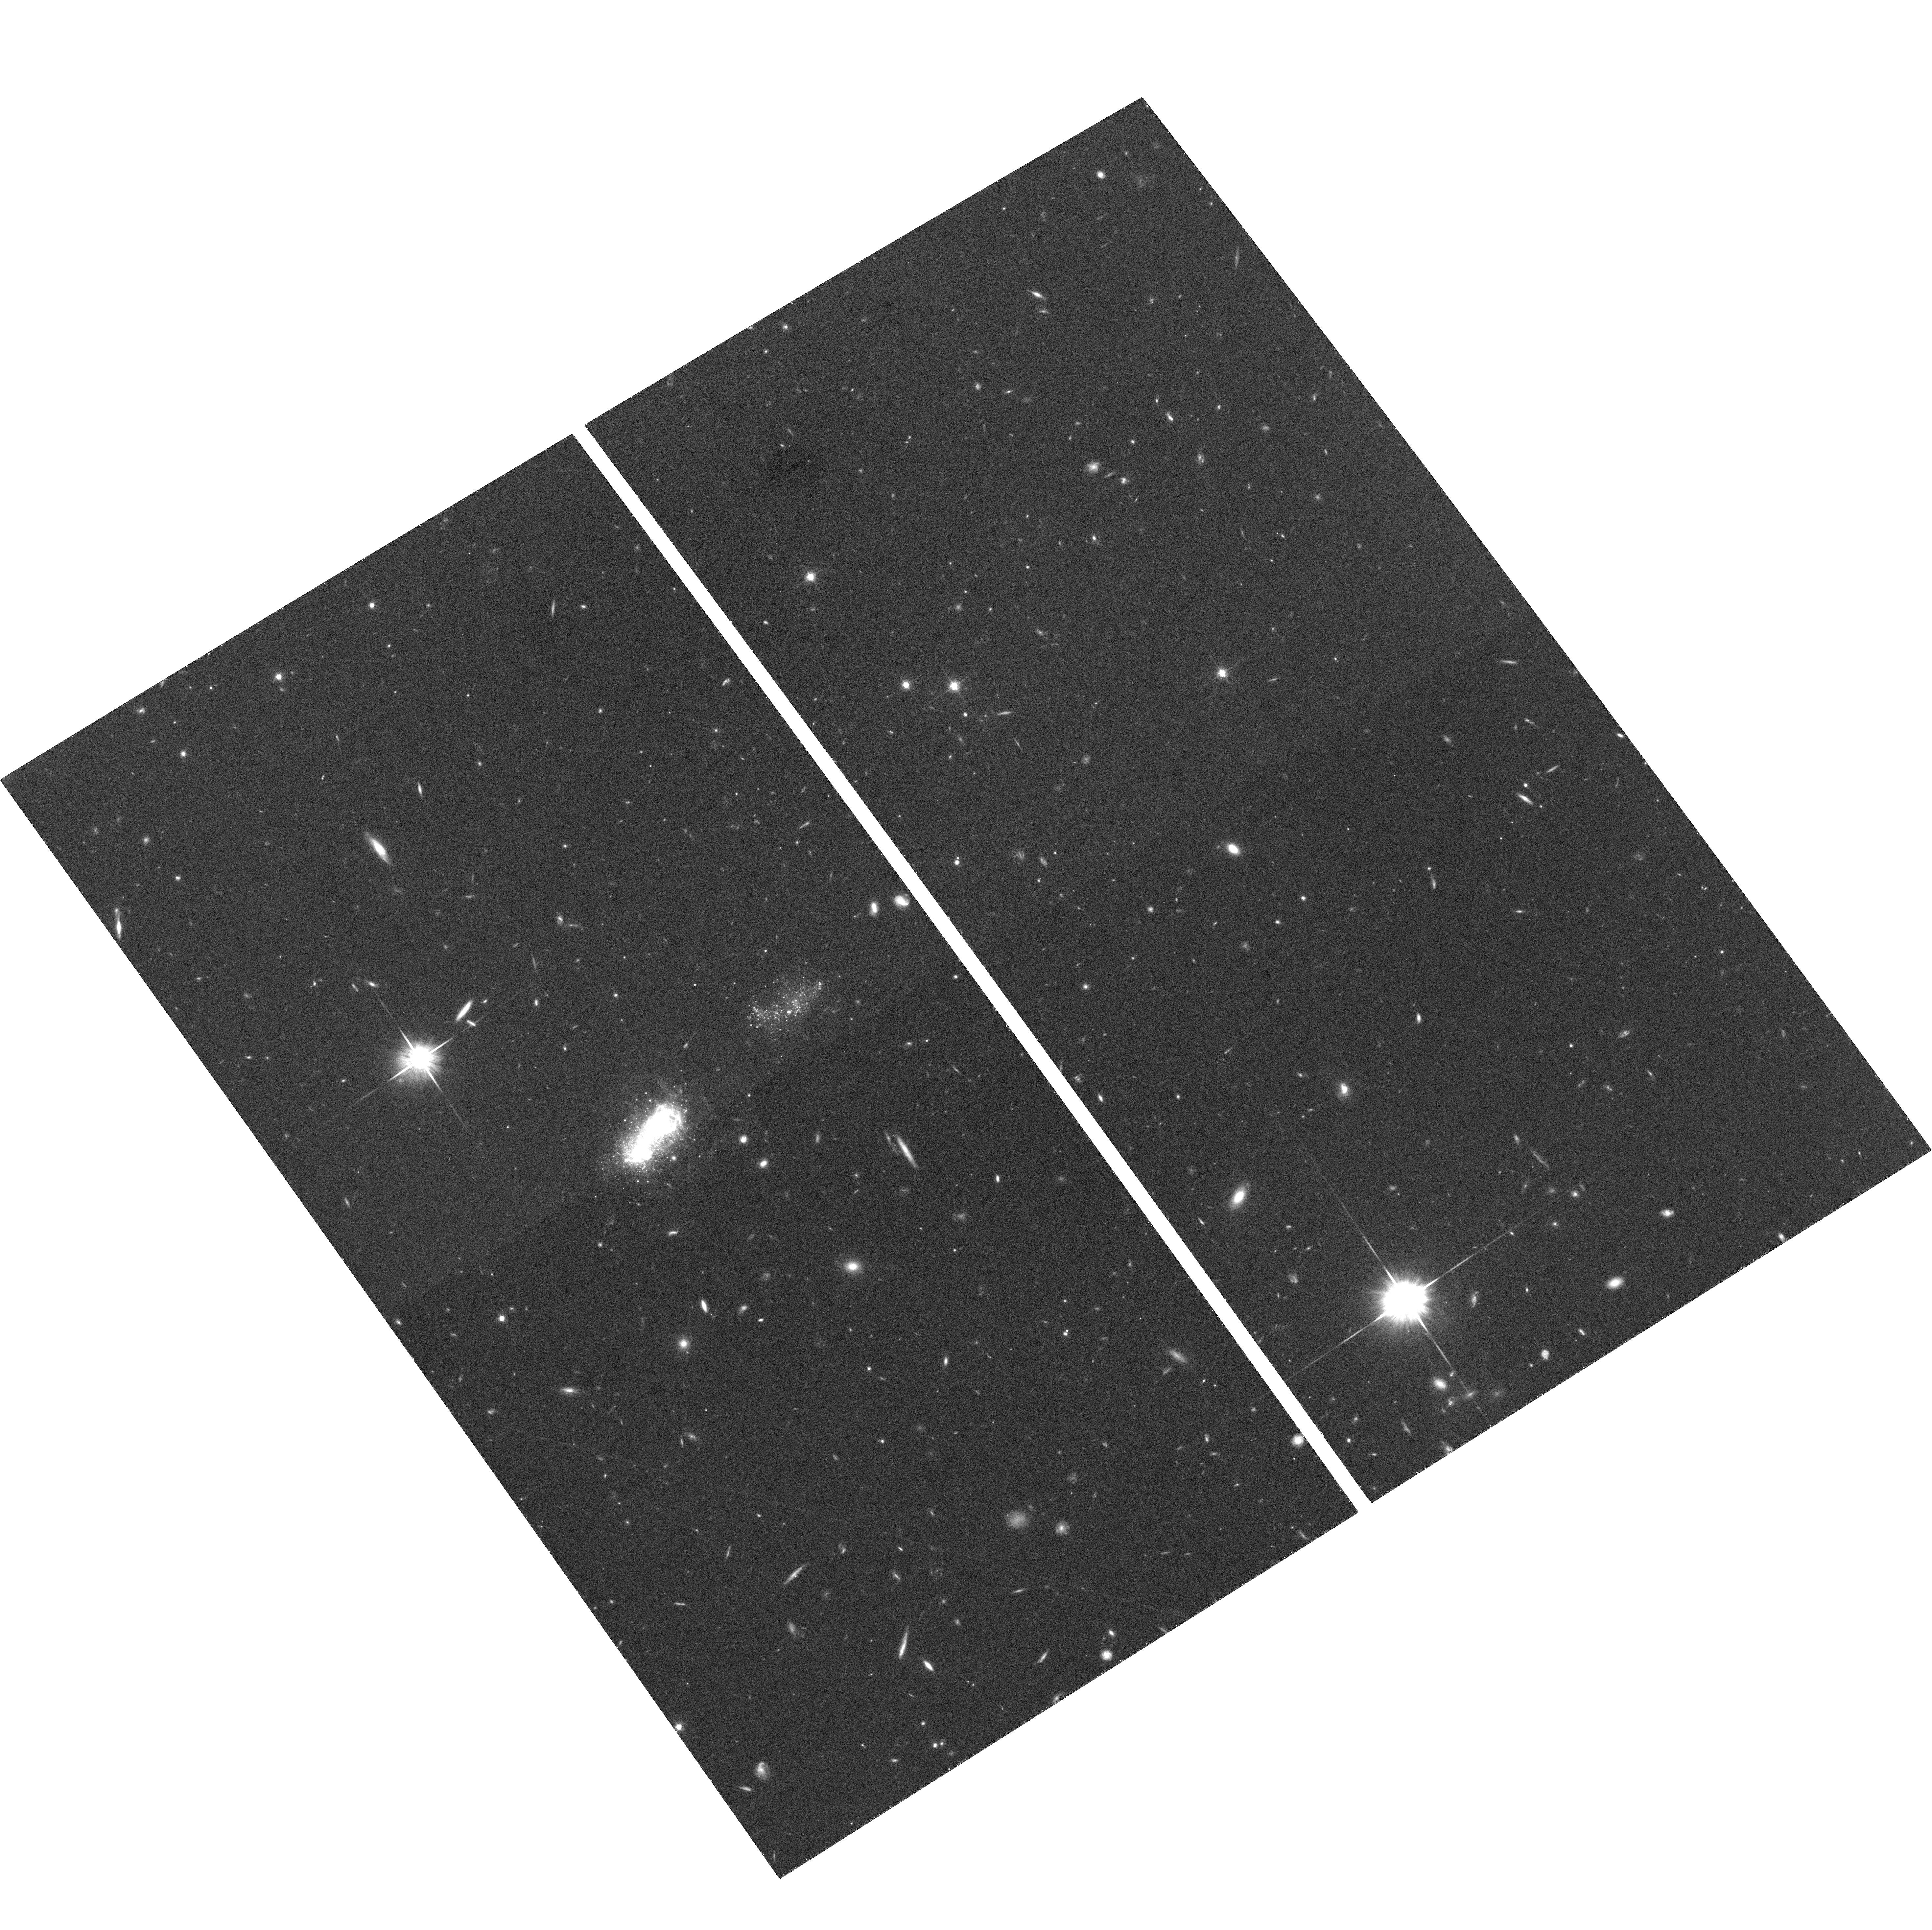
Target: IZW18
Instrument: ACS/WFC
Filter: F814W
Exposure: 37 min
Observation ID: hst_10586_04_acs_wfc_f814w_j9ej04

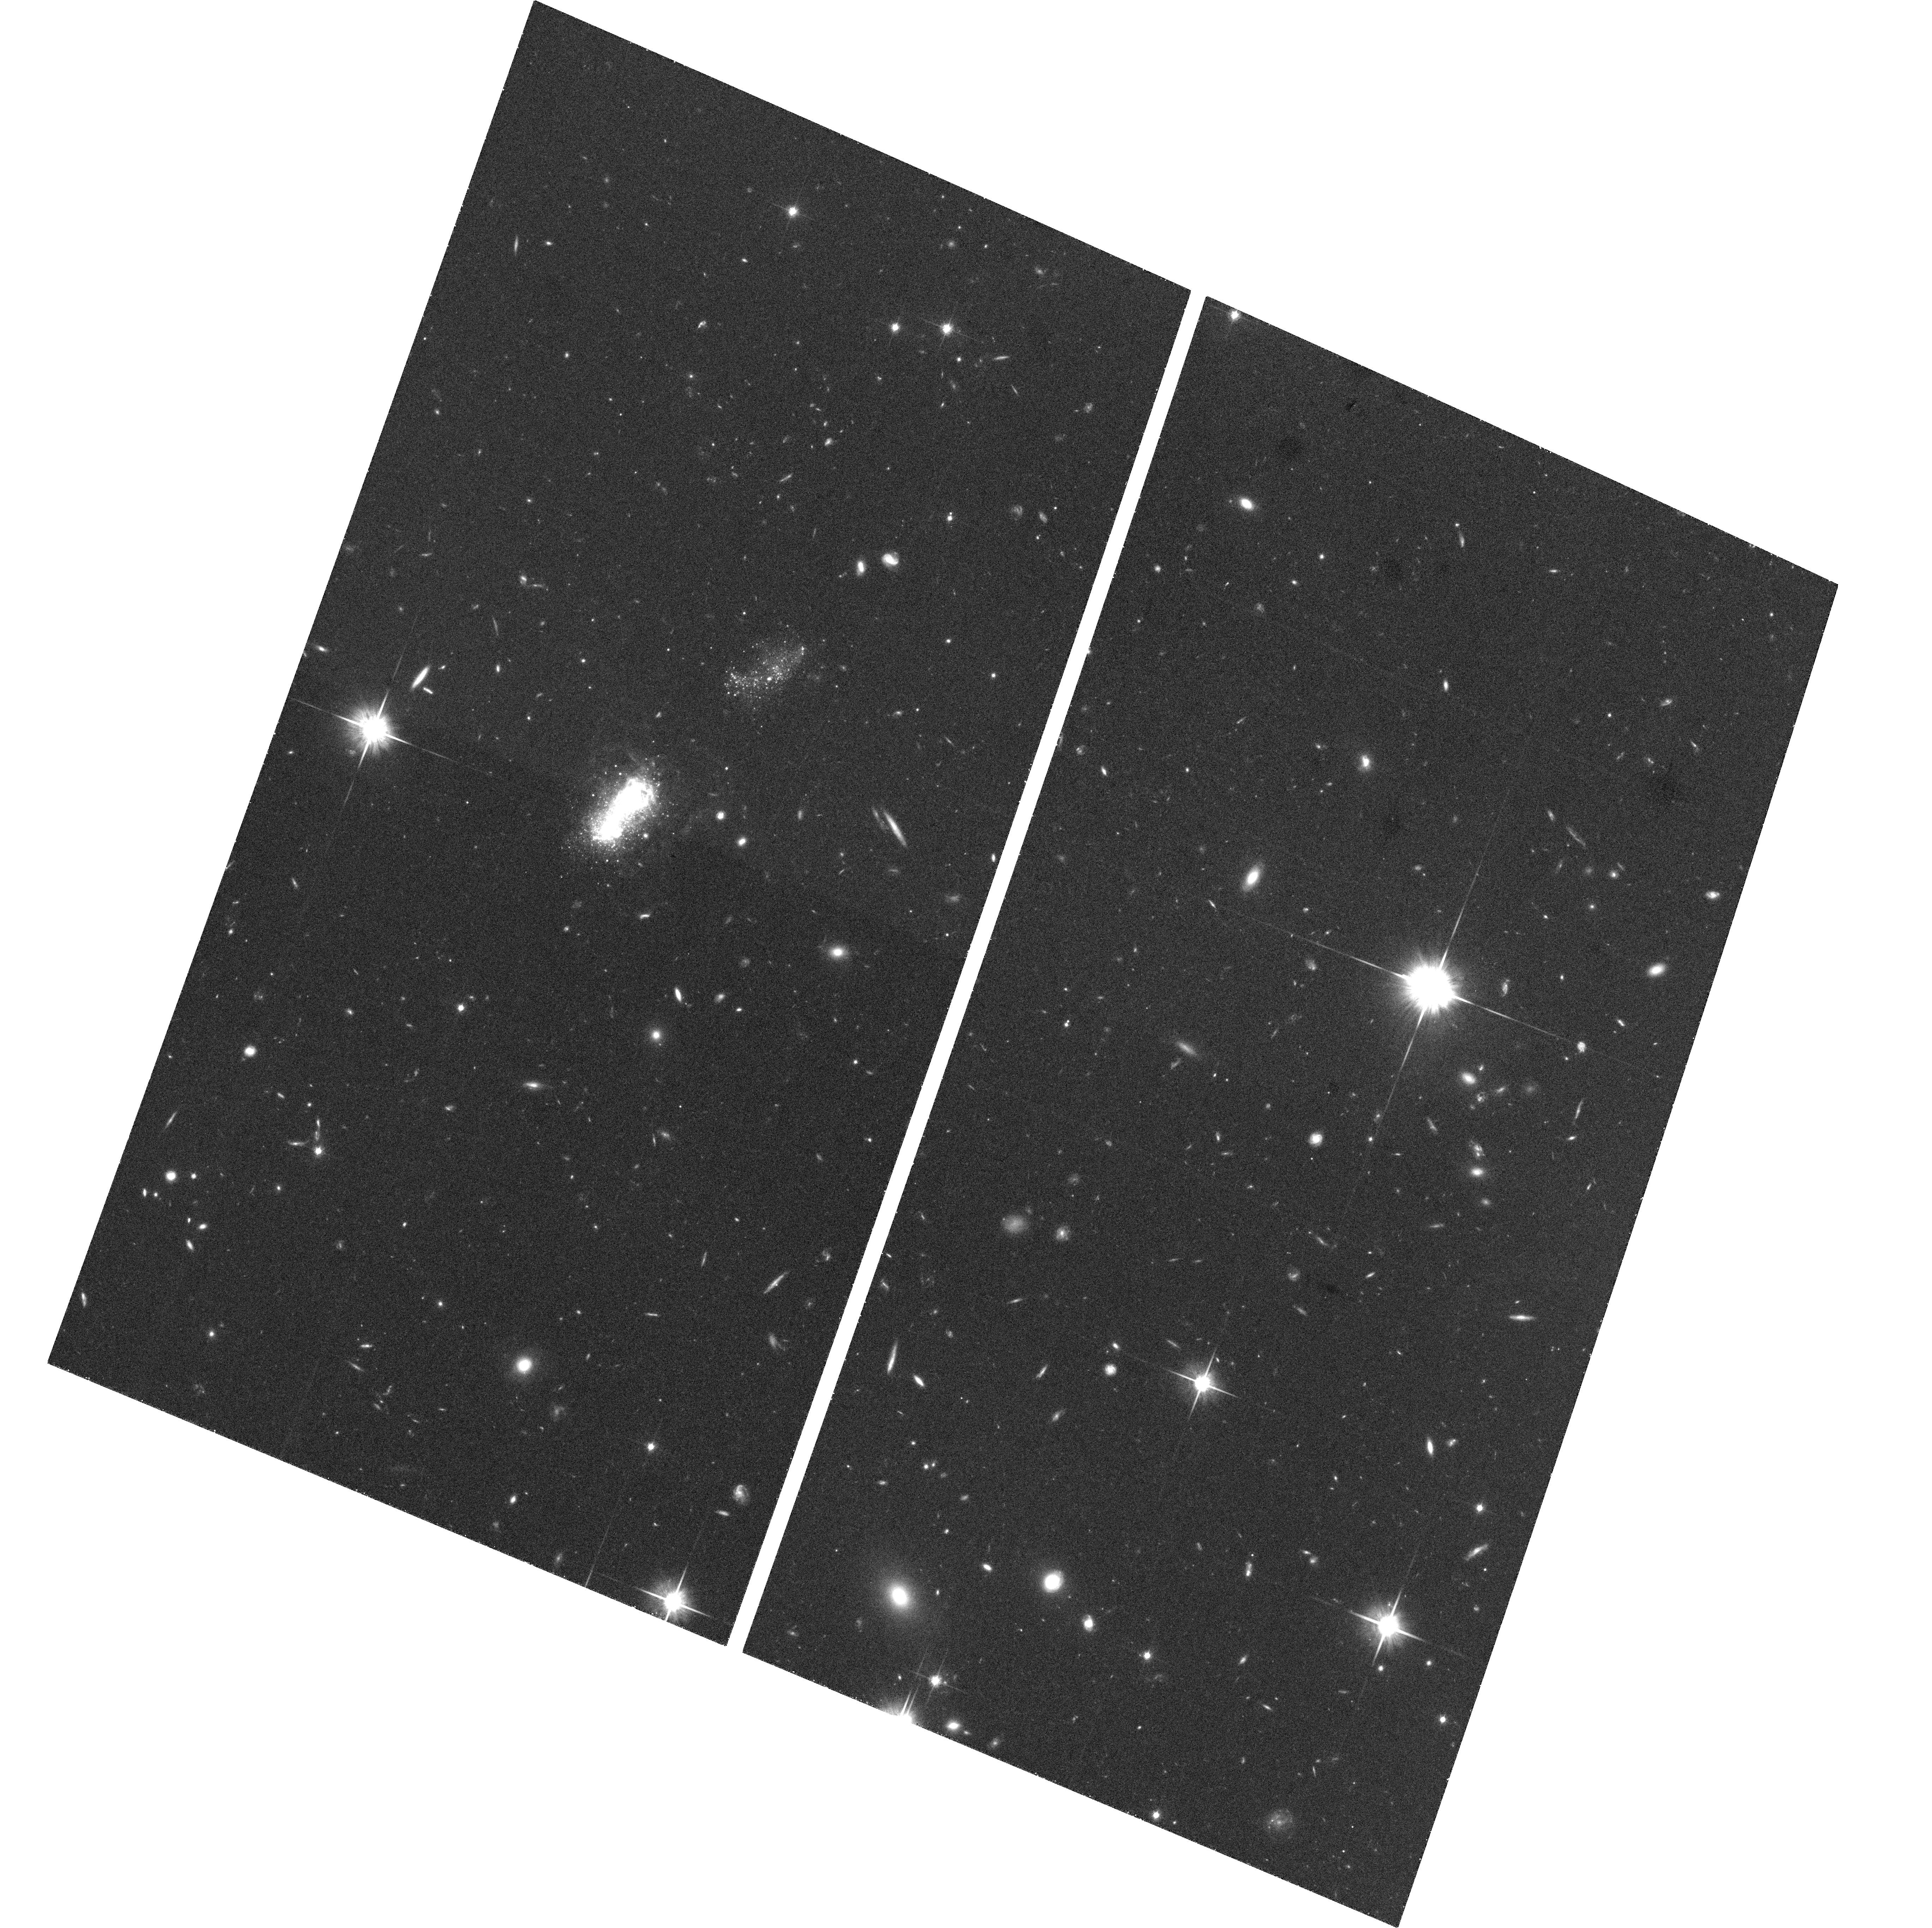
Target: IZW18-COPY
Instrument: ACS/WFC
Filter: F814W
Exposure: 37 min
Observation ID: hst_10586_52_acs_wfc_f814w_j9ej52

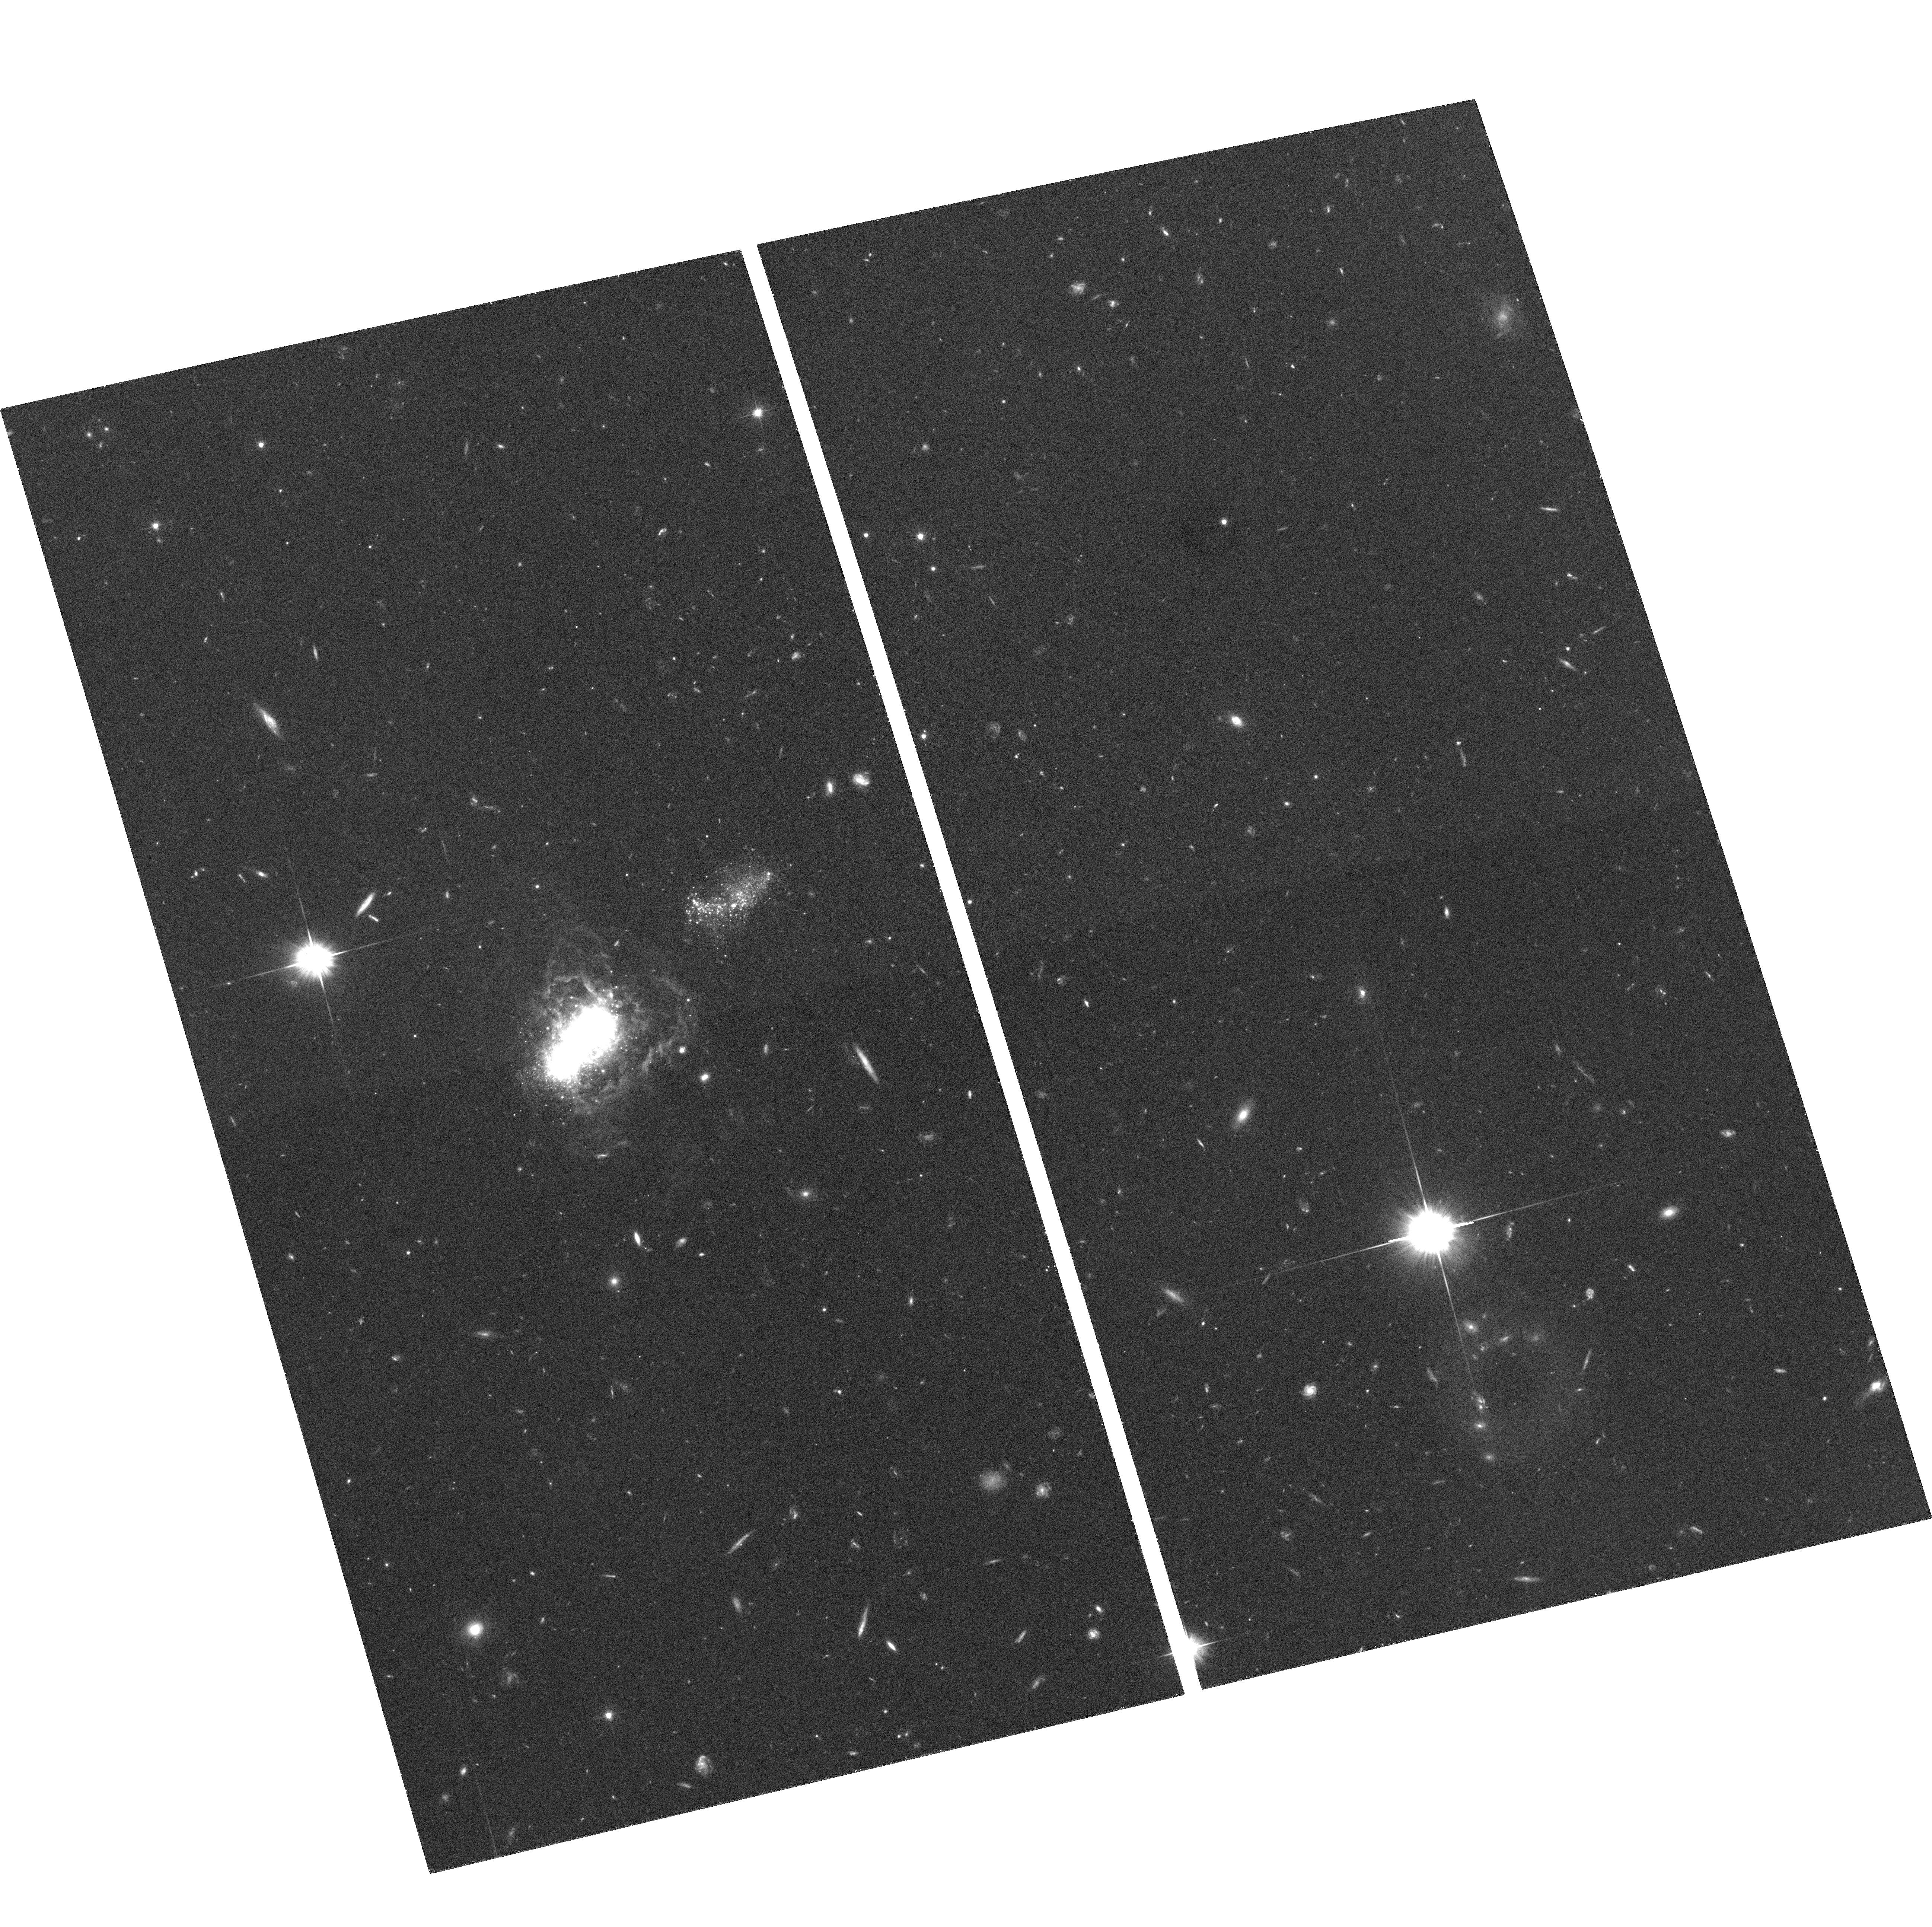
Target: IZW18
Instrument: ACS/WFC
Filter: F606W
Exposure: 36 min
Observation ID: hst_10586_08_acs_wfc_f606w_j9ej08

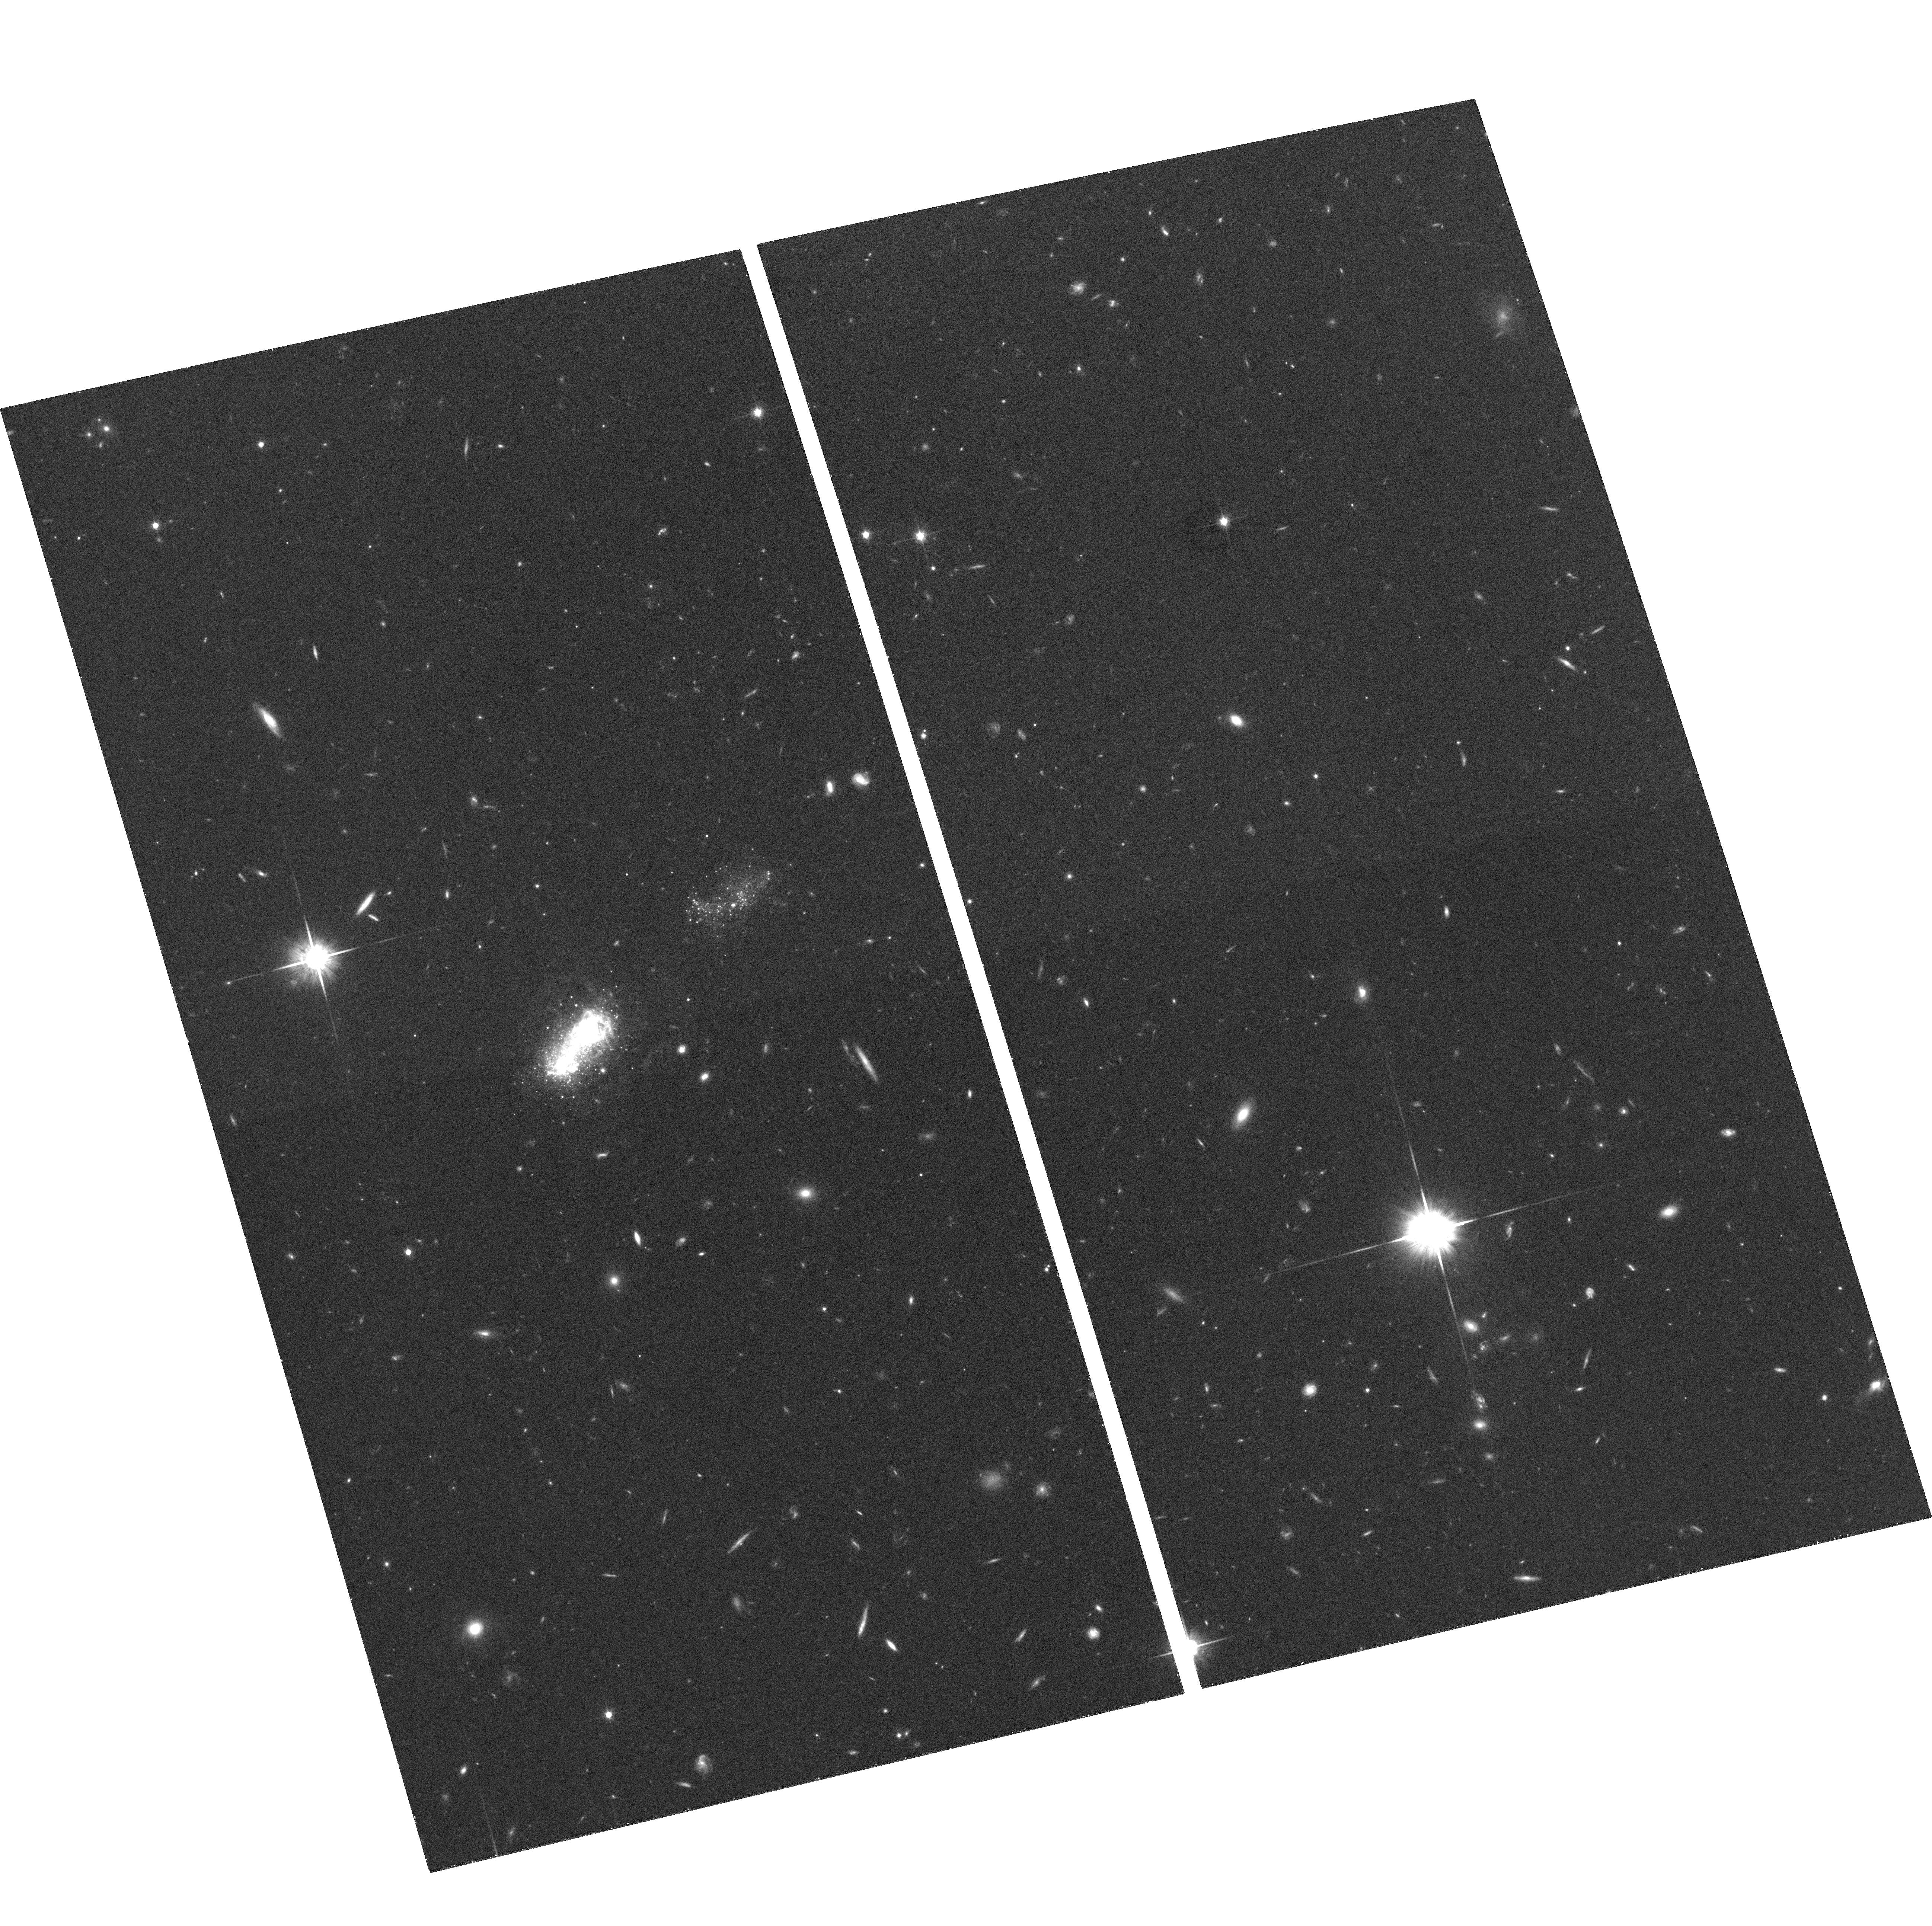
Target: IZW18
Instrument: ACS/WFC
Filter: F814W
Exposure: 37 min
Observation ID: hst_10586_05_acs_wfc_f814w_j9ej05

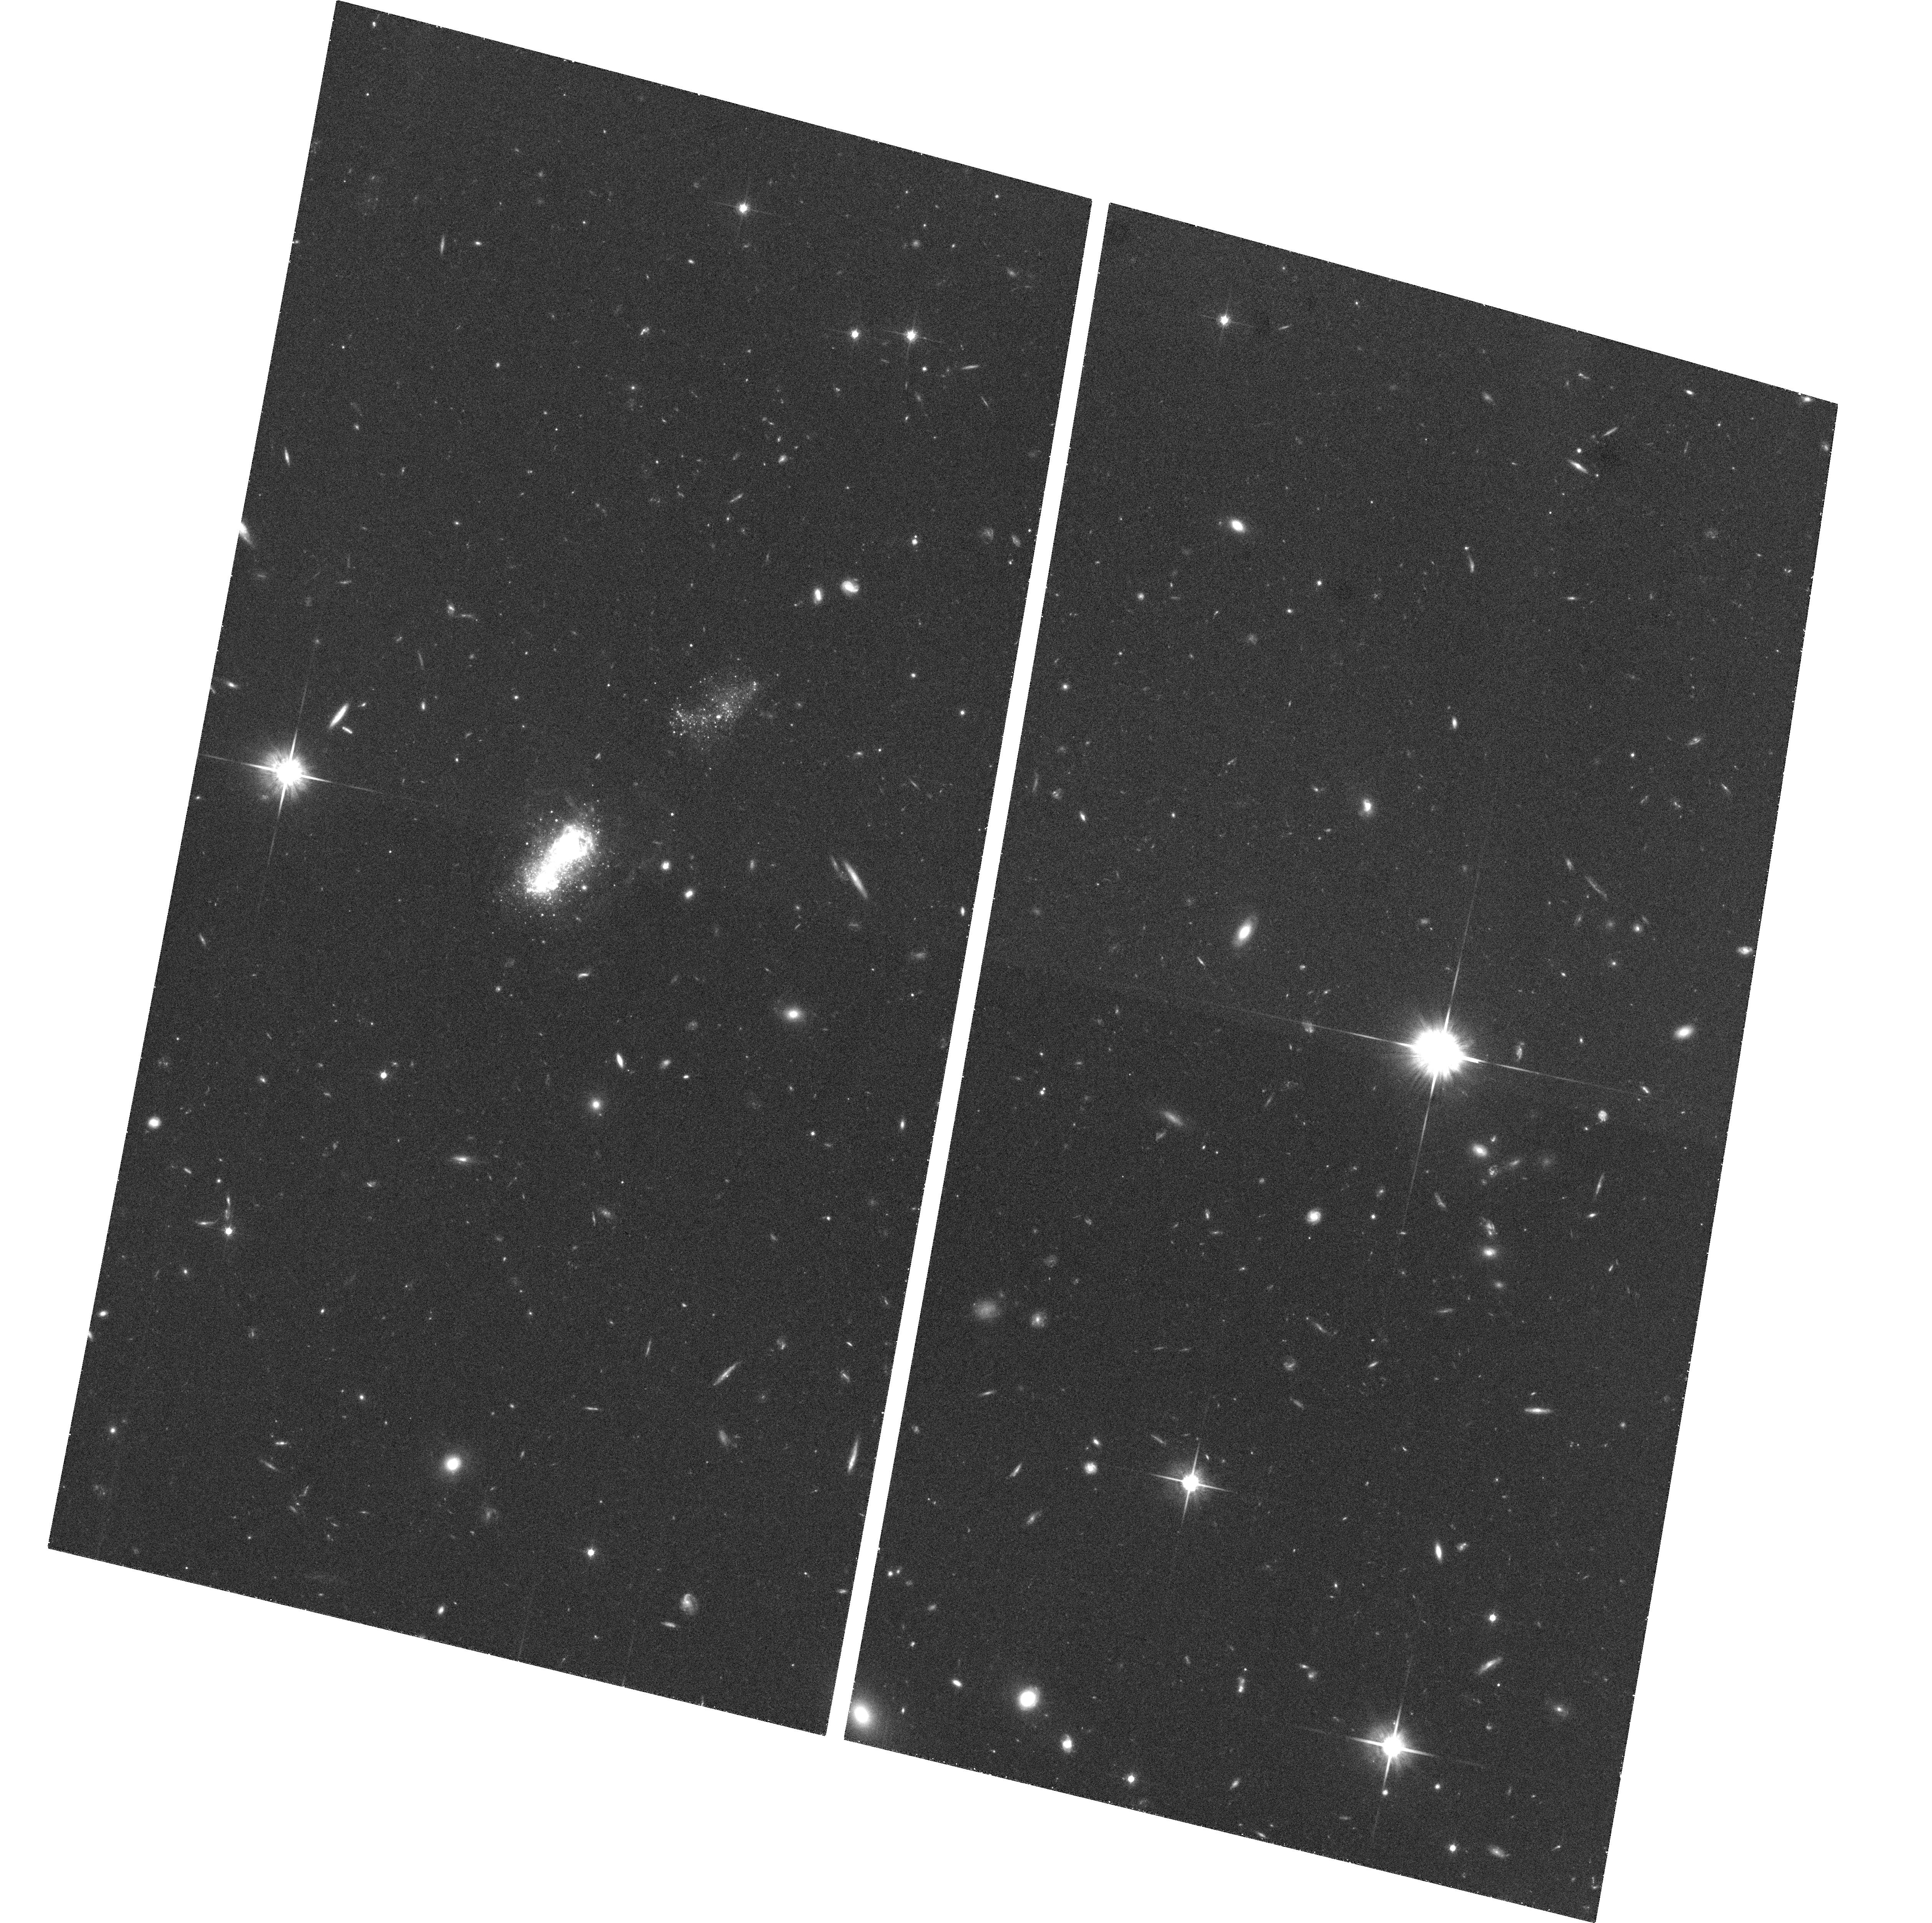
Target: IZW18
Instrument: ACS/WFC
Filter: F814W
Exposure: 37 min
Observation ID: hst_10586_10_acs_wfc_f814w_j9ej10

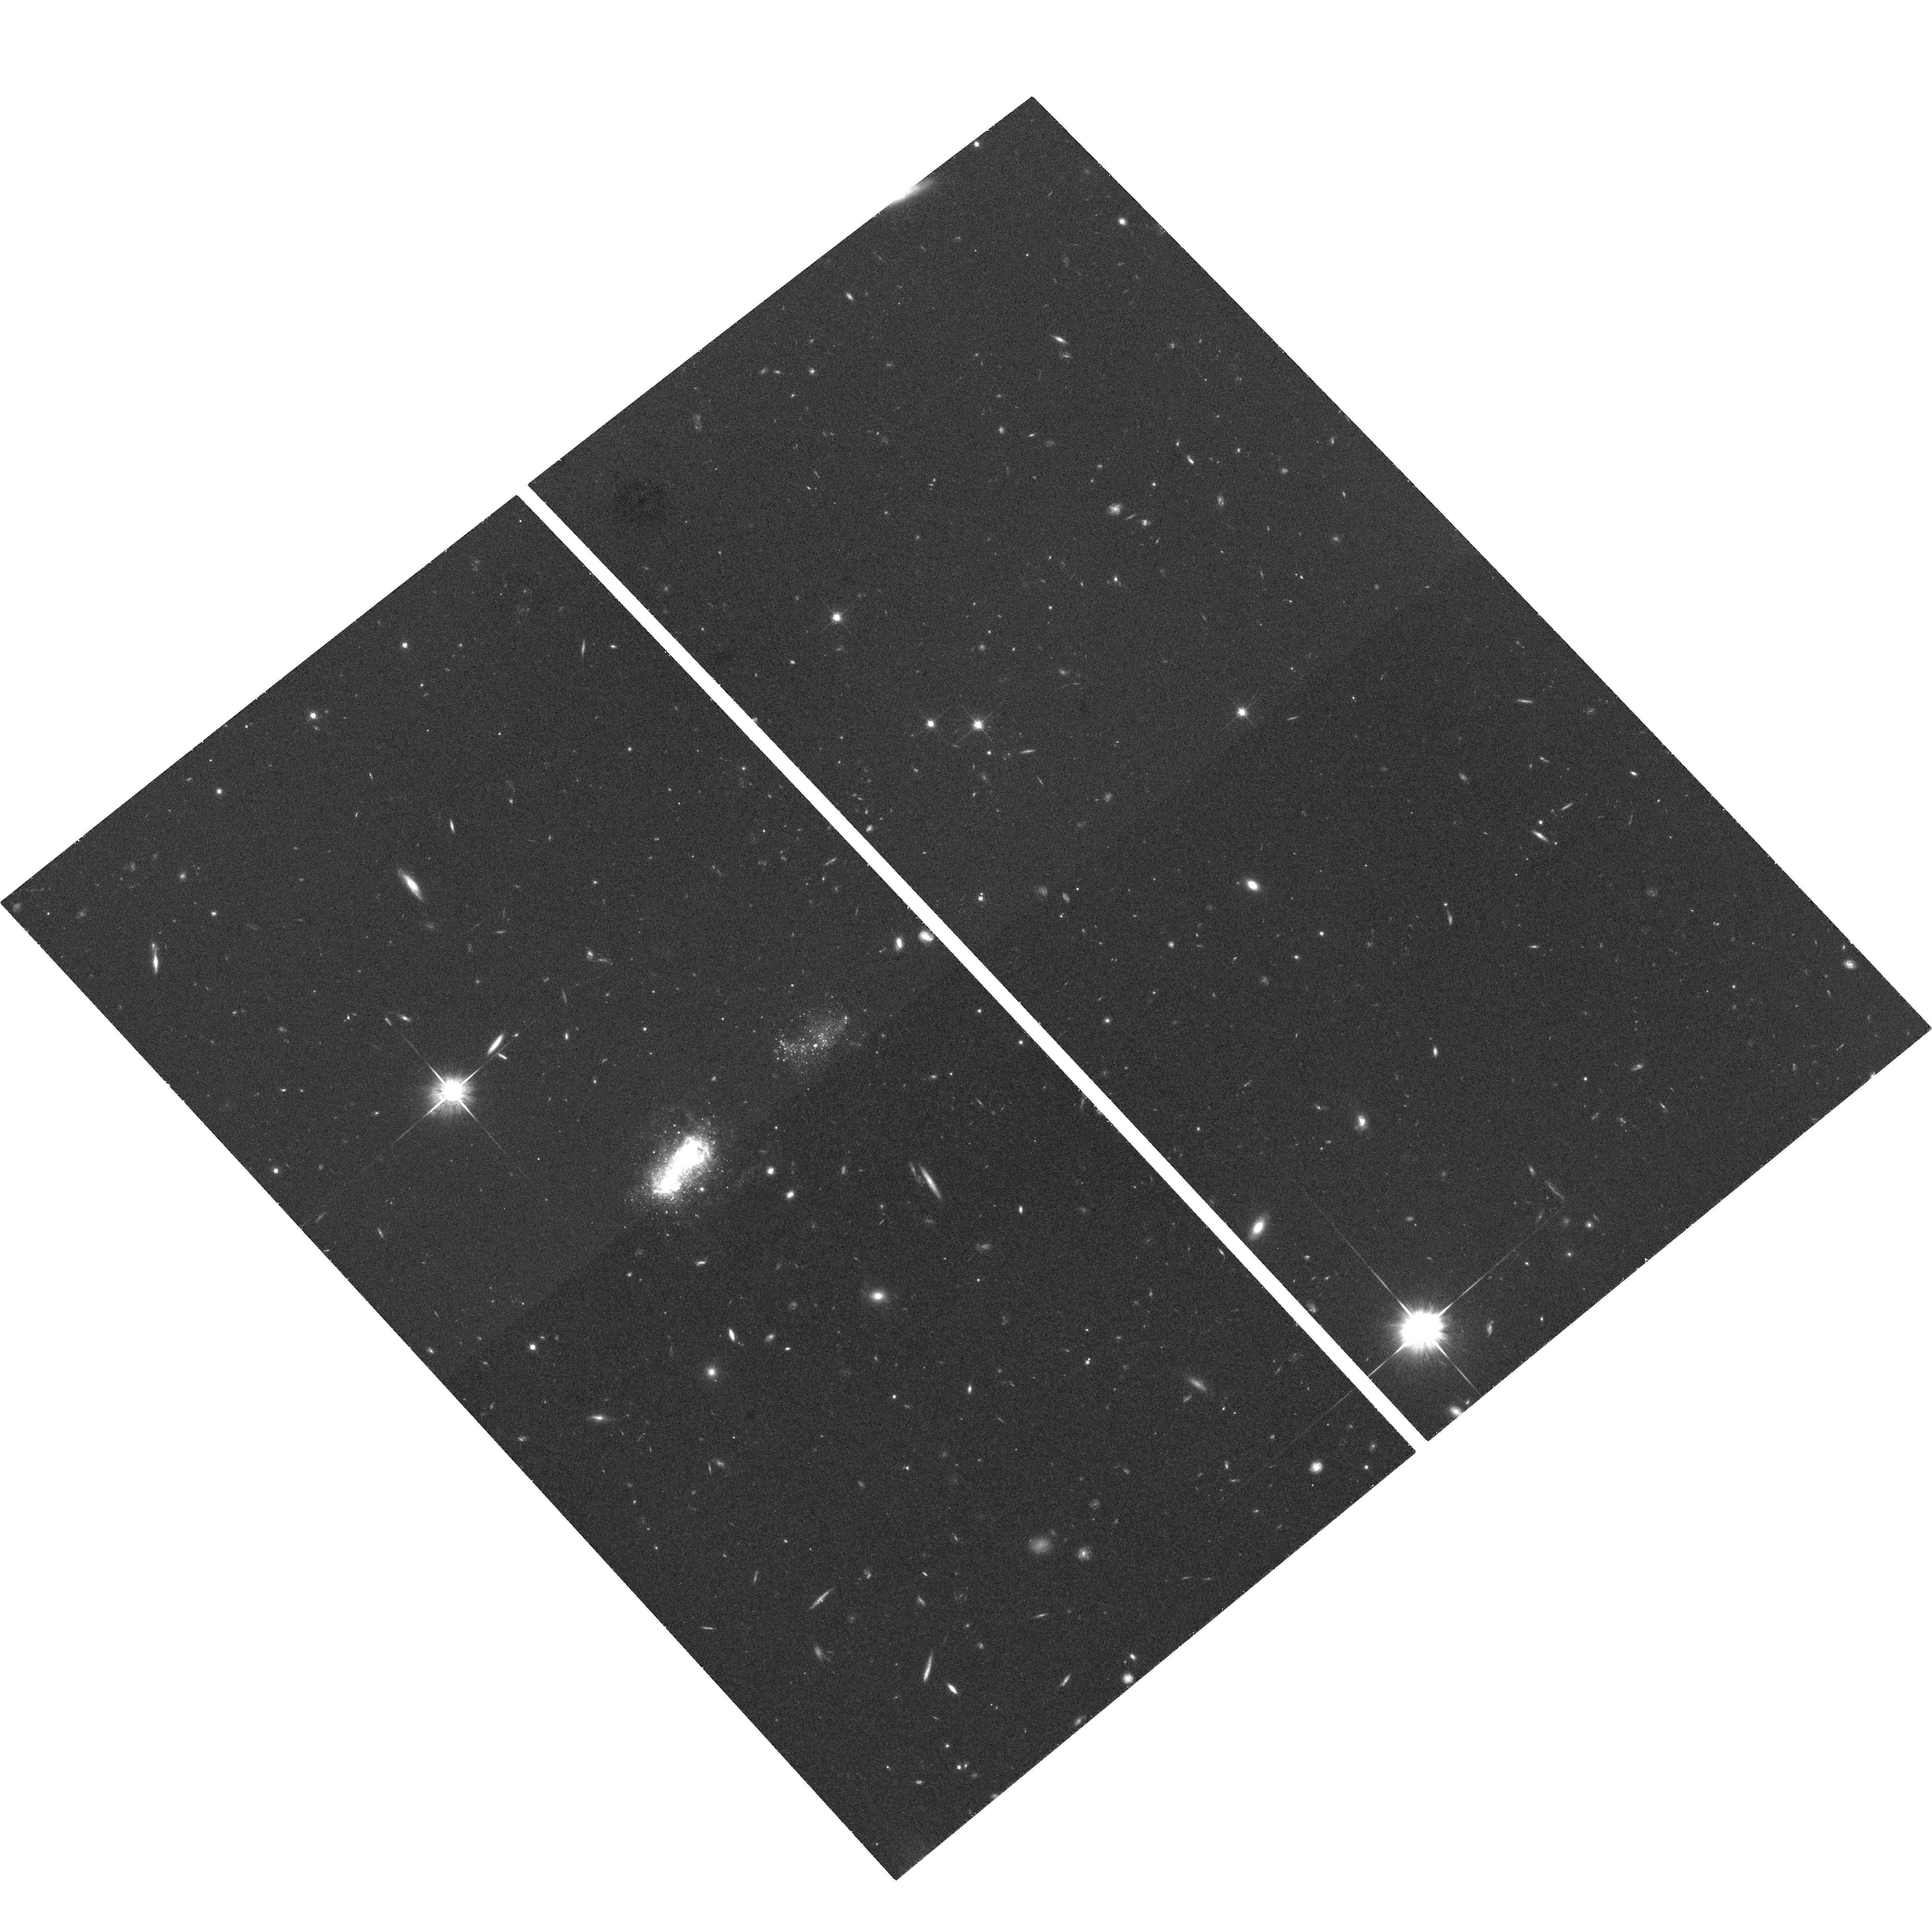
Target: IZW18
Instrument: ACS/WFC
Filter: F814W
Exposure: 36 min
Observation ID: hst_10586_01_acs_wfc_f814w_j9ej01

The Rosetta Stone without a Distance: Hunting for Cepheids in the "Primordial" Galaxy I Zw 18 (PI: Aloisi, Alessandra)

The Blue Compact Dwarf galaxy I Zw 18 is one of the most intriguing objects in the Local Universe. It has the lowest nebular metallicity of all known galaxies (Z=1/32 solar). It has long been regarded as a possible example of a galaxy undergoing its first burst of star formation. However, its real evolutionary state continues to be controversial. The WFPC2 and NICMOS detection of AGB stars by our group and others suggested the presence of an underlying older population. However, deeper ACS observations by Izotov & Thuan (2004) recently failed to detect the signature of RGB stars. This was interpreted as confirmation that I Zw 18 is in fact a galaxy "in formation", a local analog of primordial galaxies in the distant Universe. This result was widely reported in the international news media. However, an alternative possibility is that I Zw 18 is somewhat further away than previously believed, so that Red Giant Branch stars were too faint to detect. Quoted distances in the literature have ranged from 10 to 20 Mpc. We intend to resolve this controversy by direct determination of the distance to 1 Mpc accuracy using Cepheids. For this we request 12 visits of two orbits each, to execute at carefully planned intervals. We will obtain V and I band ACS/WFC photometry in each visit. The new data will be combined with archival data, but we show that the archival data by themselves are insufficient to achieve our science goals. The distance will allow us to place I Zw 18 into its proper place in the evolutionary sequence of galaxy formation.